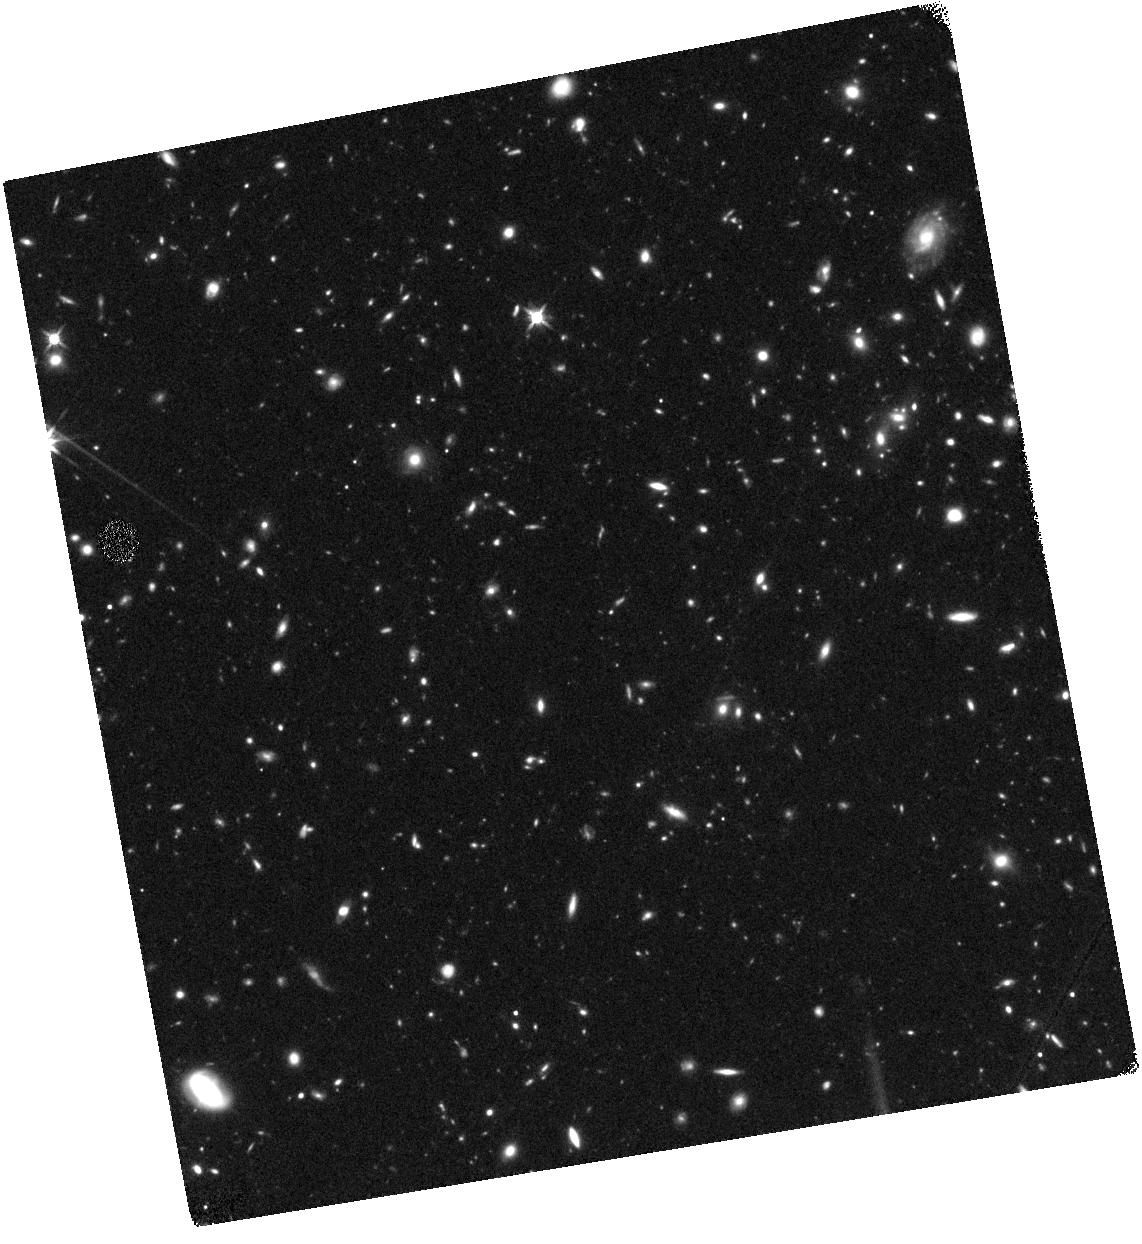
Target: UDS-118717
Instrument: WFC3/IR
Filter: F140W
Exposure: 44 min
Observation ID: hst_13793_17_wfc3_ir_f140w_iclo17

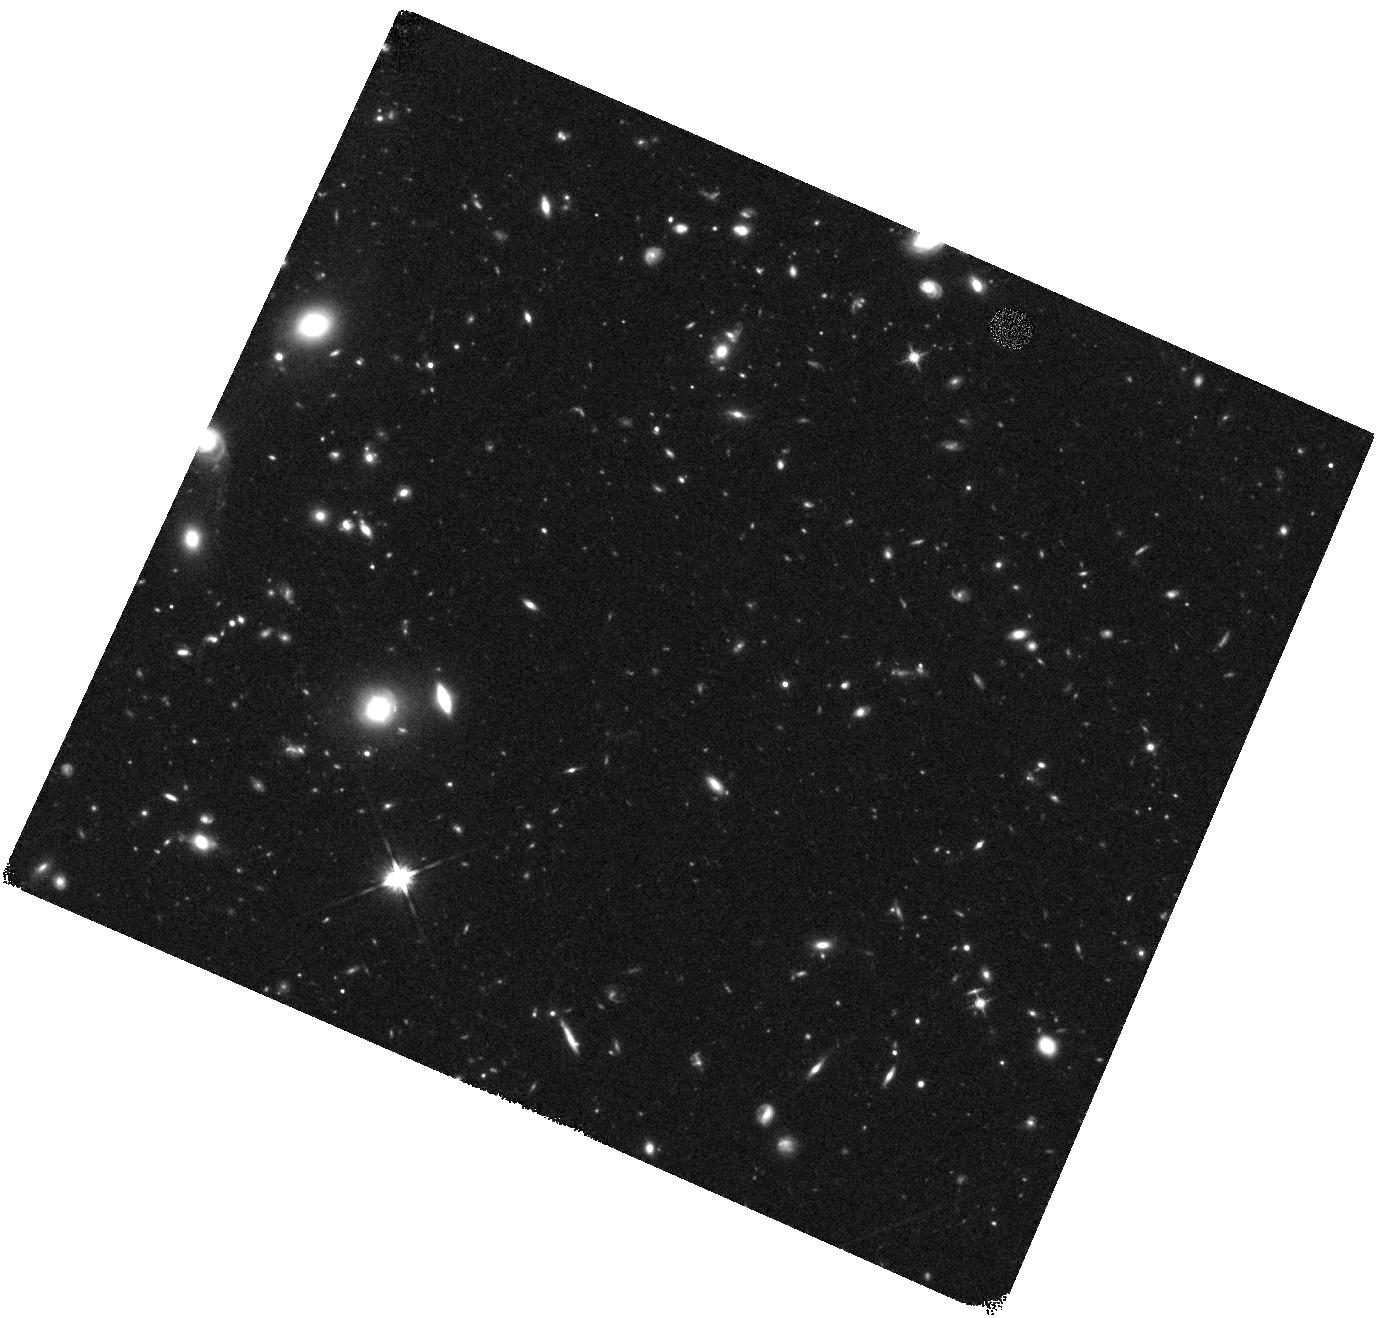
Target: UVISTA-65666
Instrument: WFC3/IR
Filter: F140W
Exposure: 44 min
Observation ID: hst_13793_05_wfc3_ir_f140w_iclo05

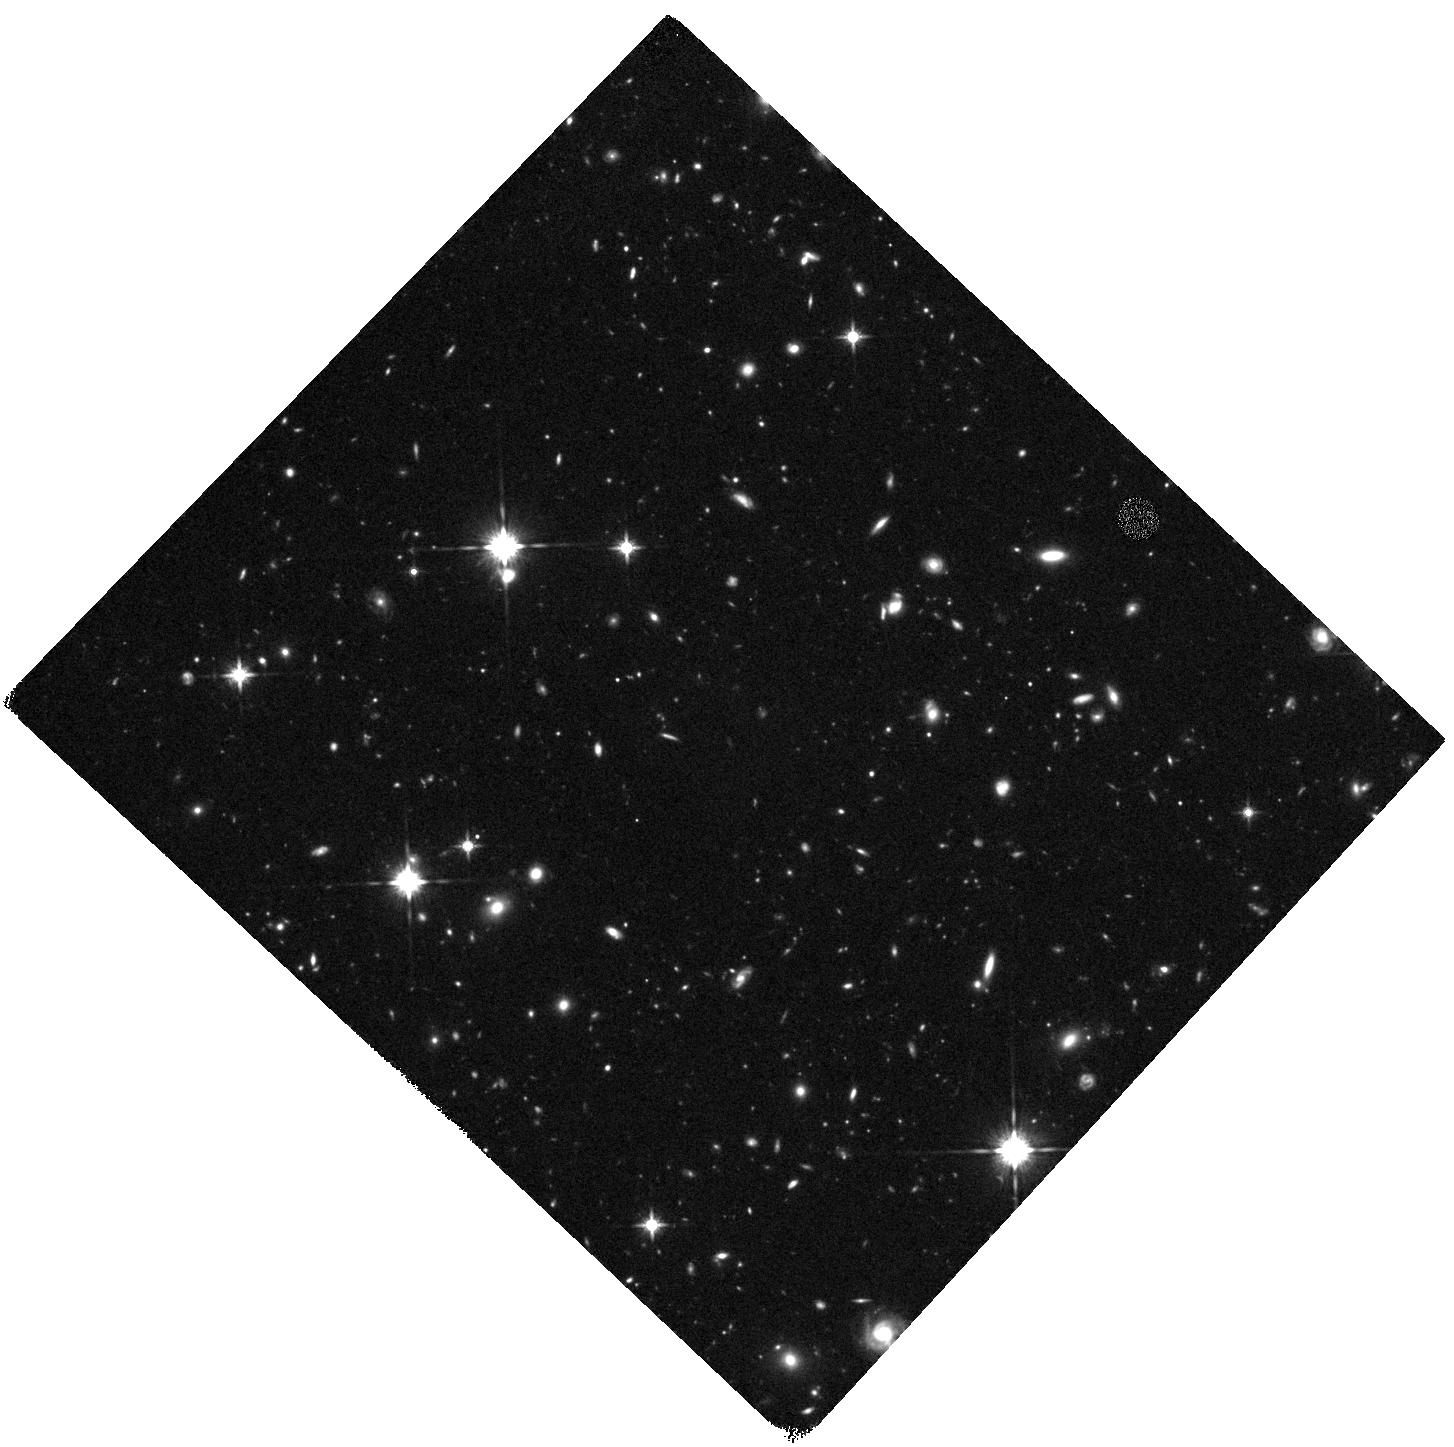
Target: UVISTA-304416
Instrument: WFC3/IR
Filter: F140W
Exposure: 44 min
Observation ID: hst_13793_11_wfc3_ir_f140w_iclo11

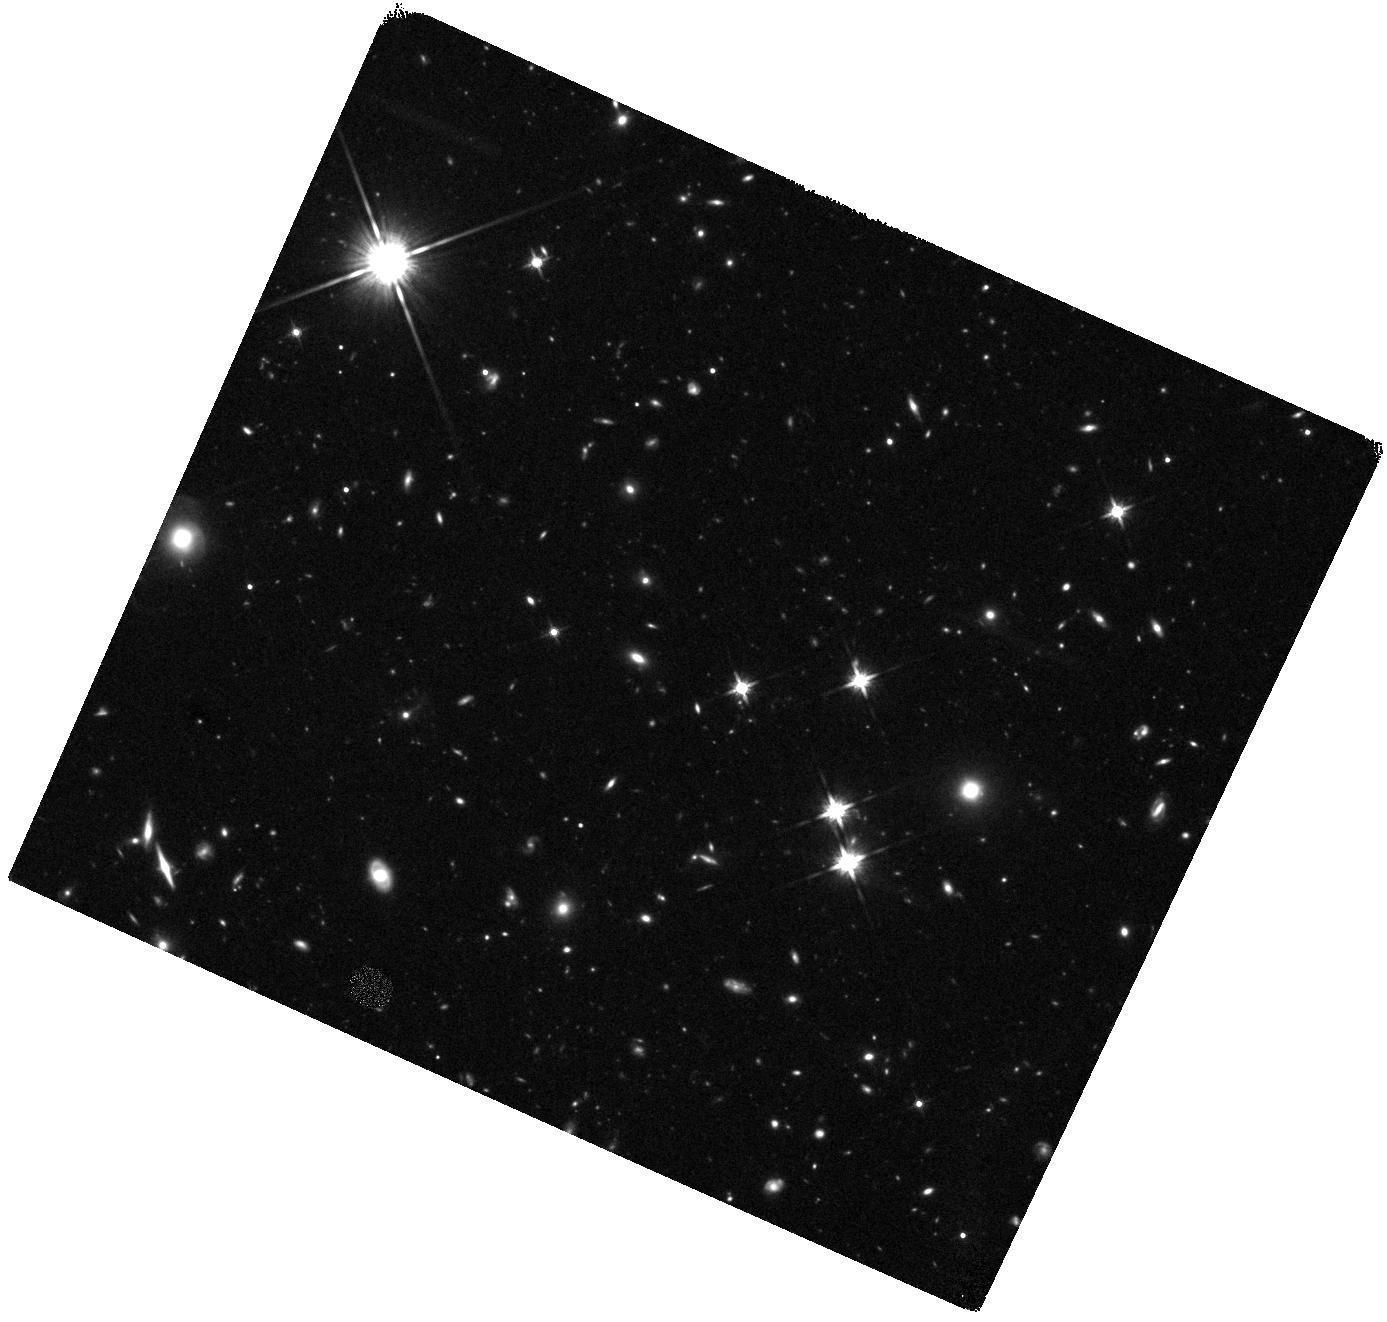
Target: UVISTA-305036
Instrument: WFC3/IR
Filter: F140W
Exposure: 44 min
Observation ID: hst_13793_09_wfc3_ir_f140w_iclo09

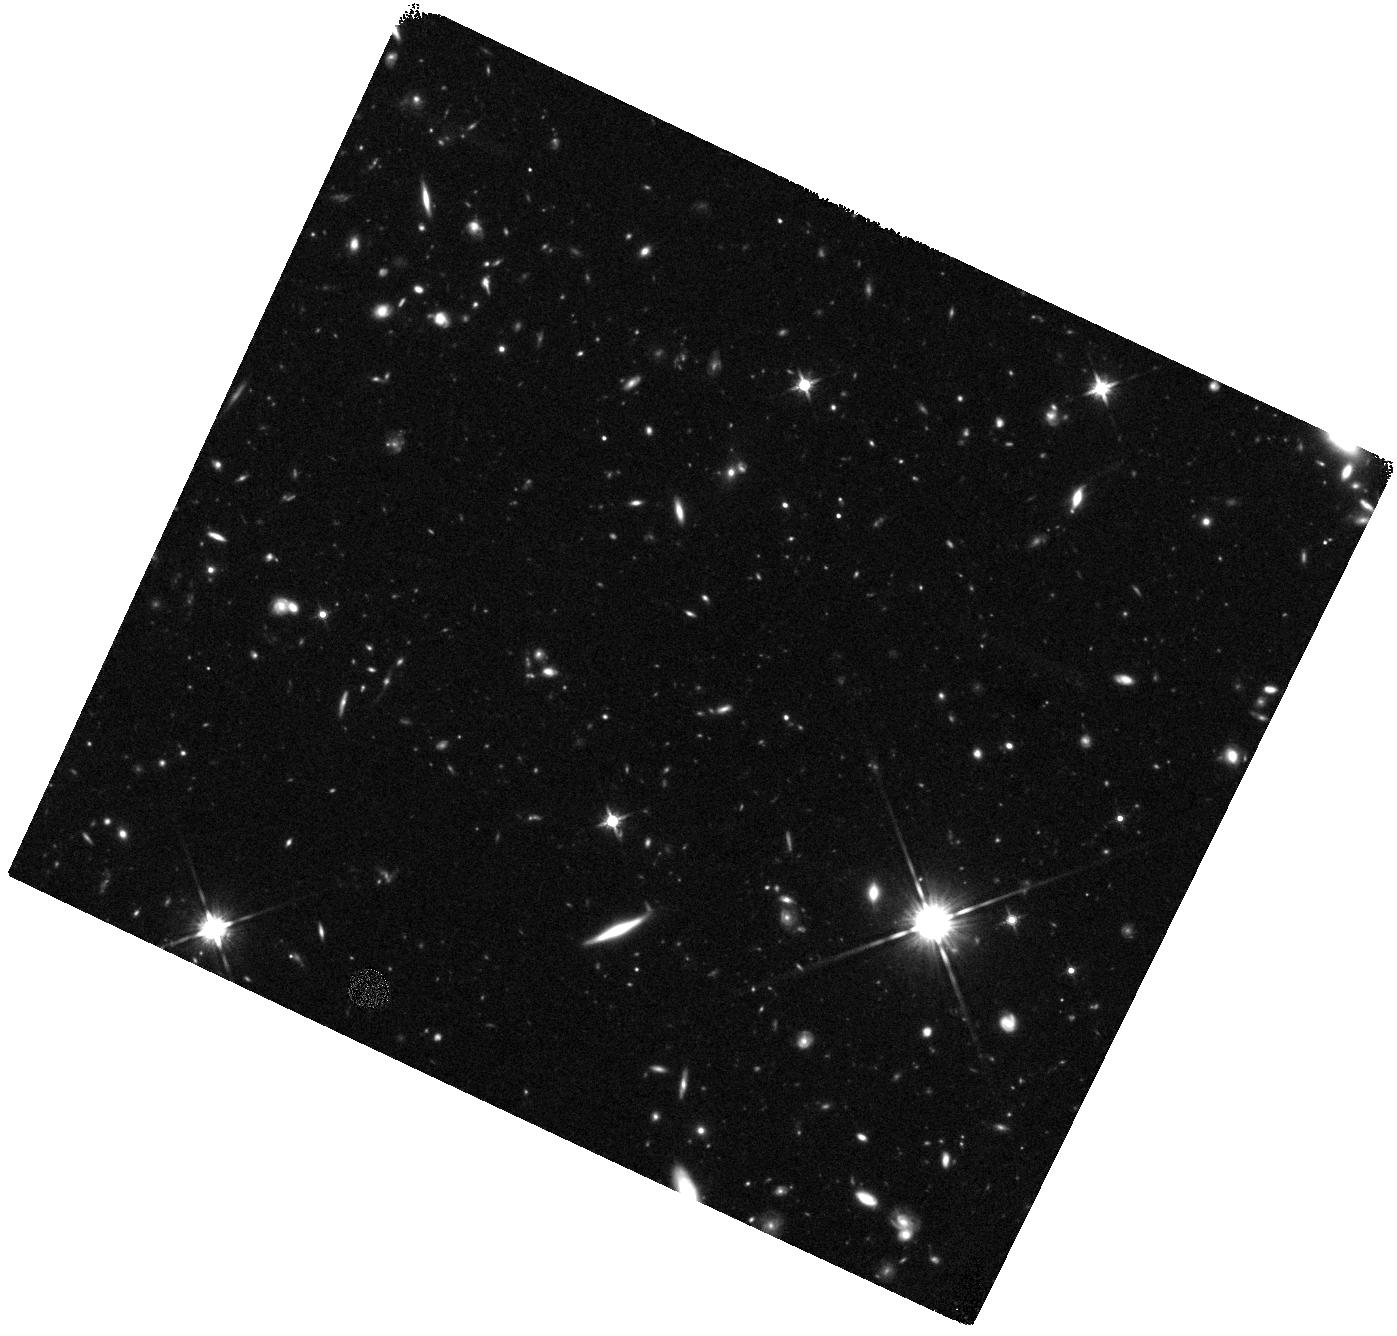
Target: UVISTA-279127
Instrument: WFC3/IR
Filter: F140W
Exposure: 44 min
Observation ID: hst_13793_14_wfc3_ir_f140w_iclo14

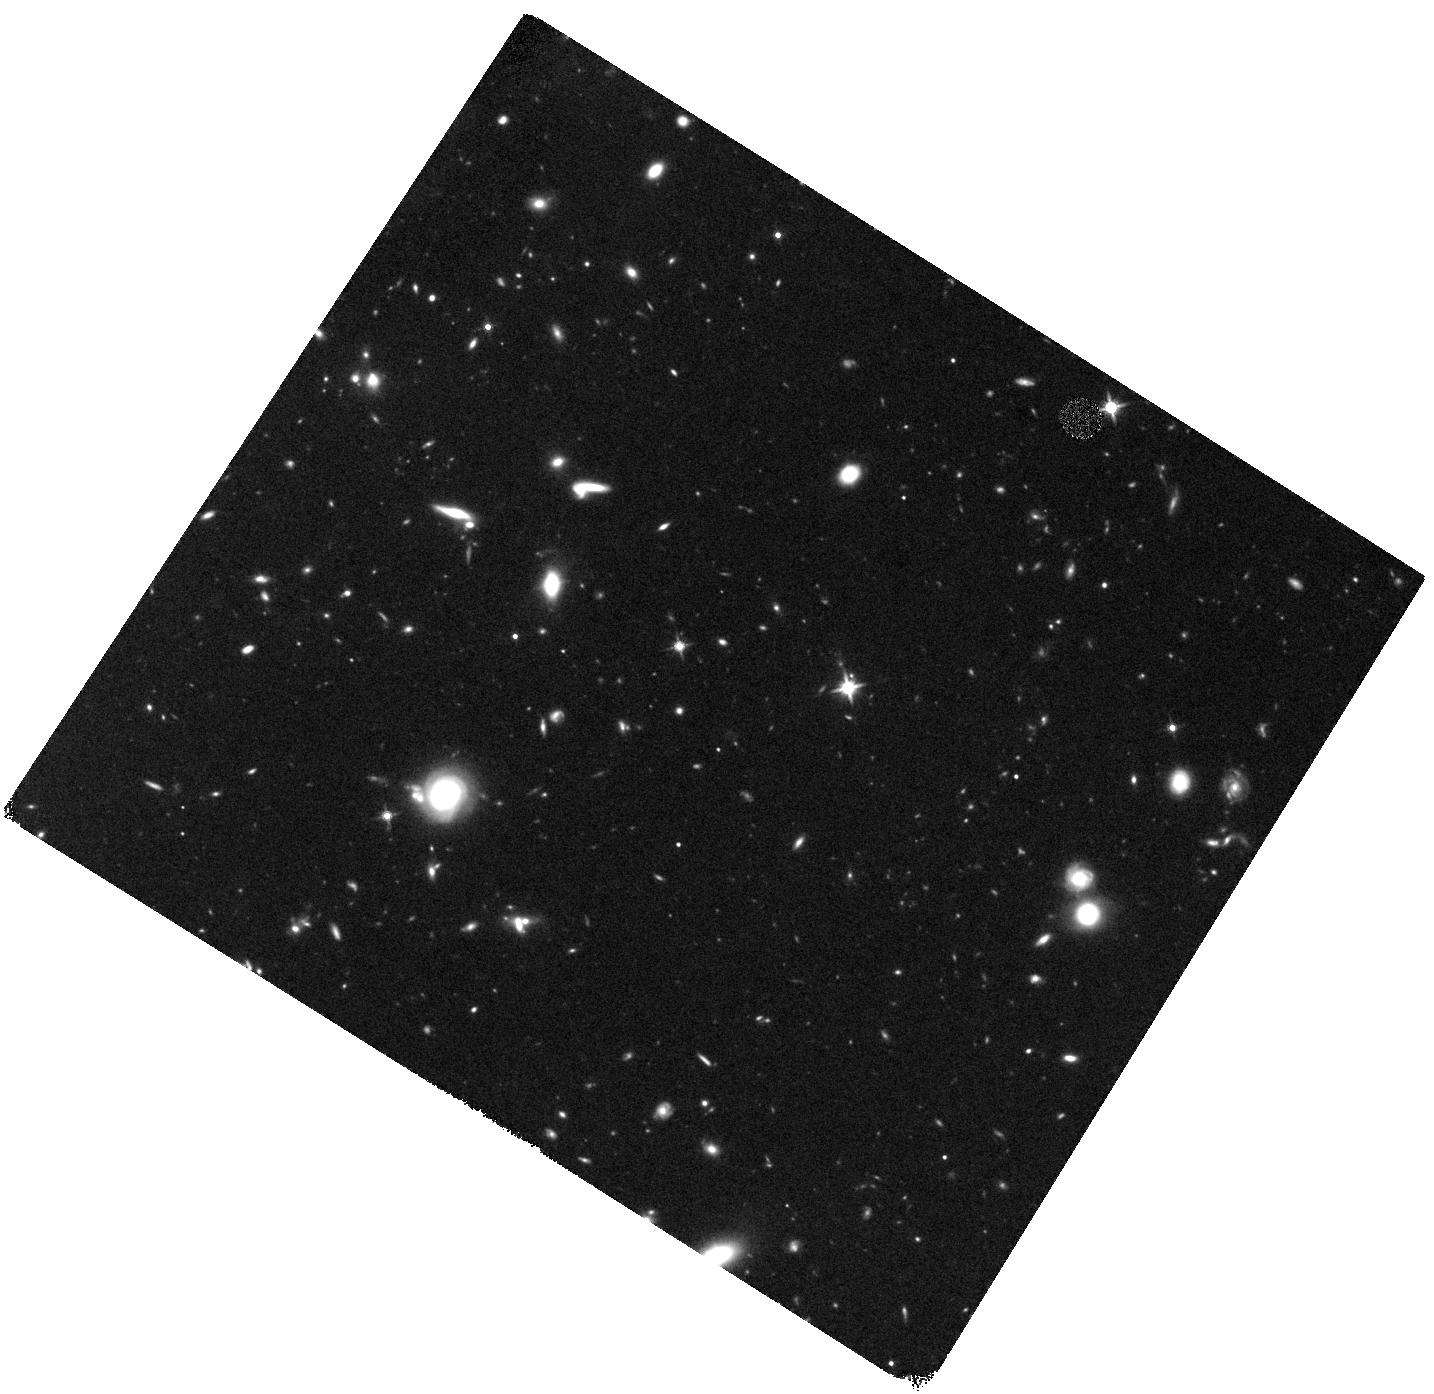
Target: UVISTA-104600
Instrument: WFC3/IR
Filter: F140W
Exposure: 44 min
Observation ID: hst_13793_15_wfc3_ir_f140w_iclo15

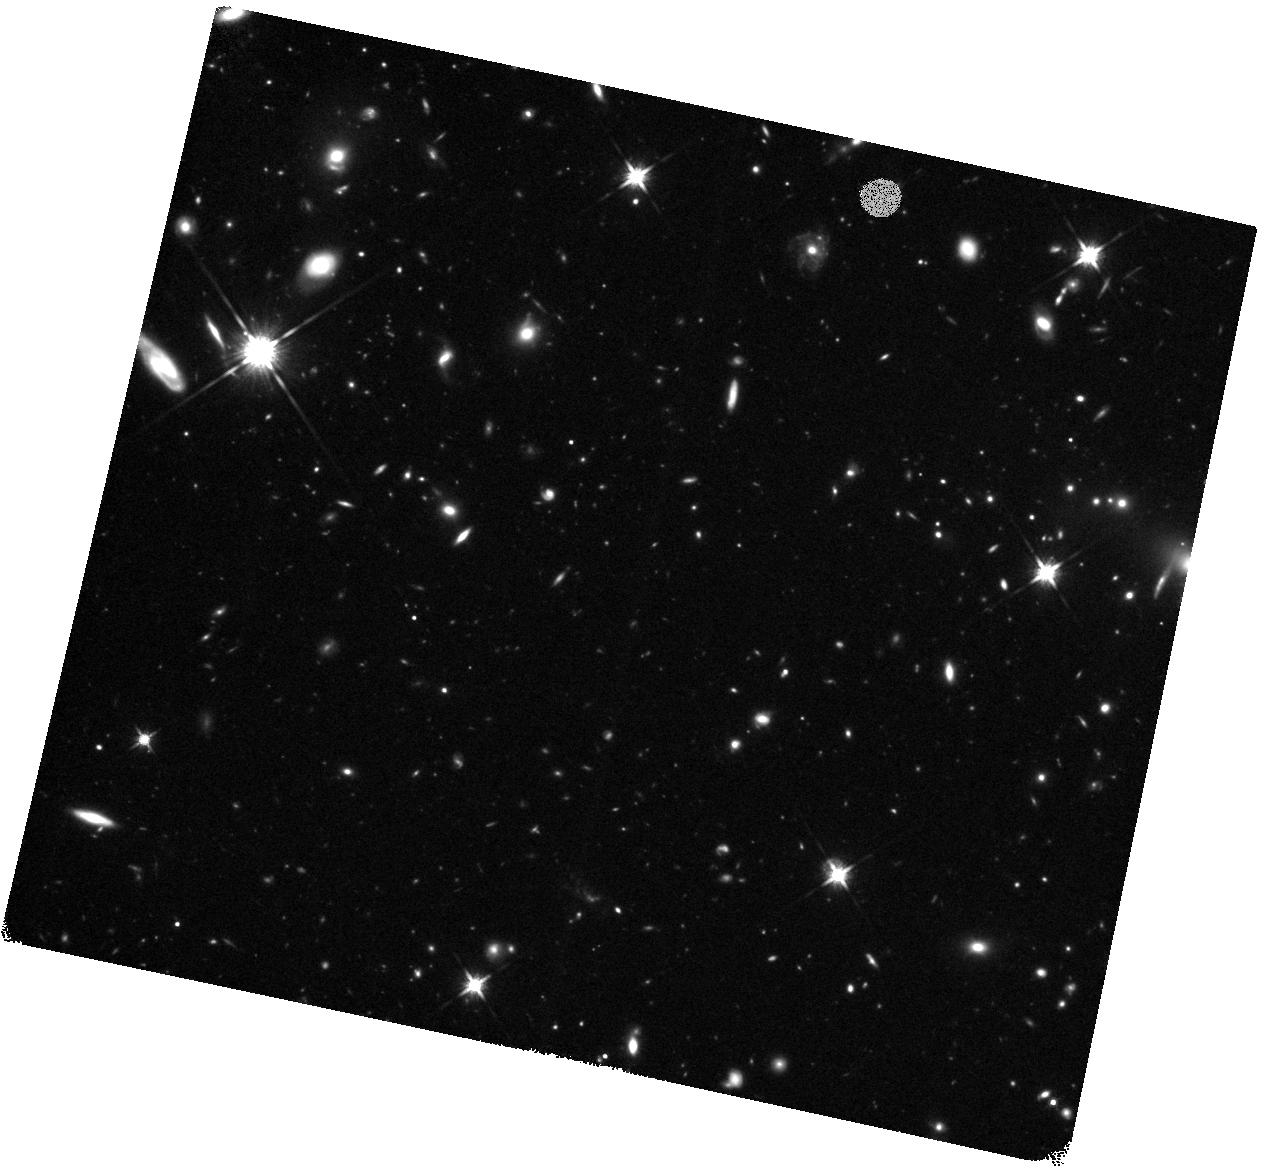
Target: UVISTA-169850
Instrument: WFC3/IR
Filter: F140W
Exposure: 44 min
Observation ID: hst_13793_12_wfc3_ir_f140w_iclo12

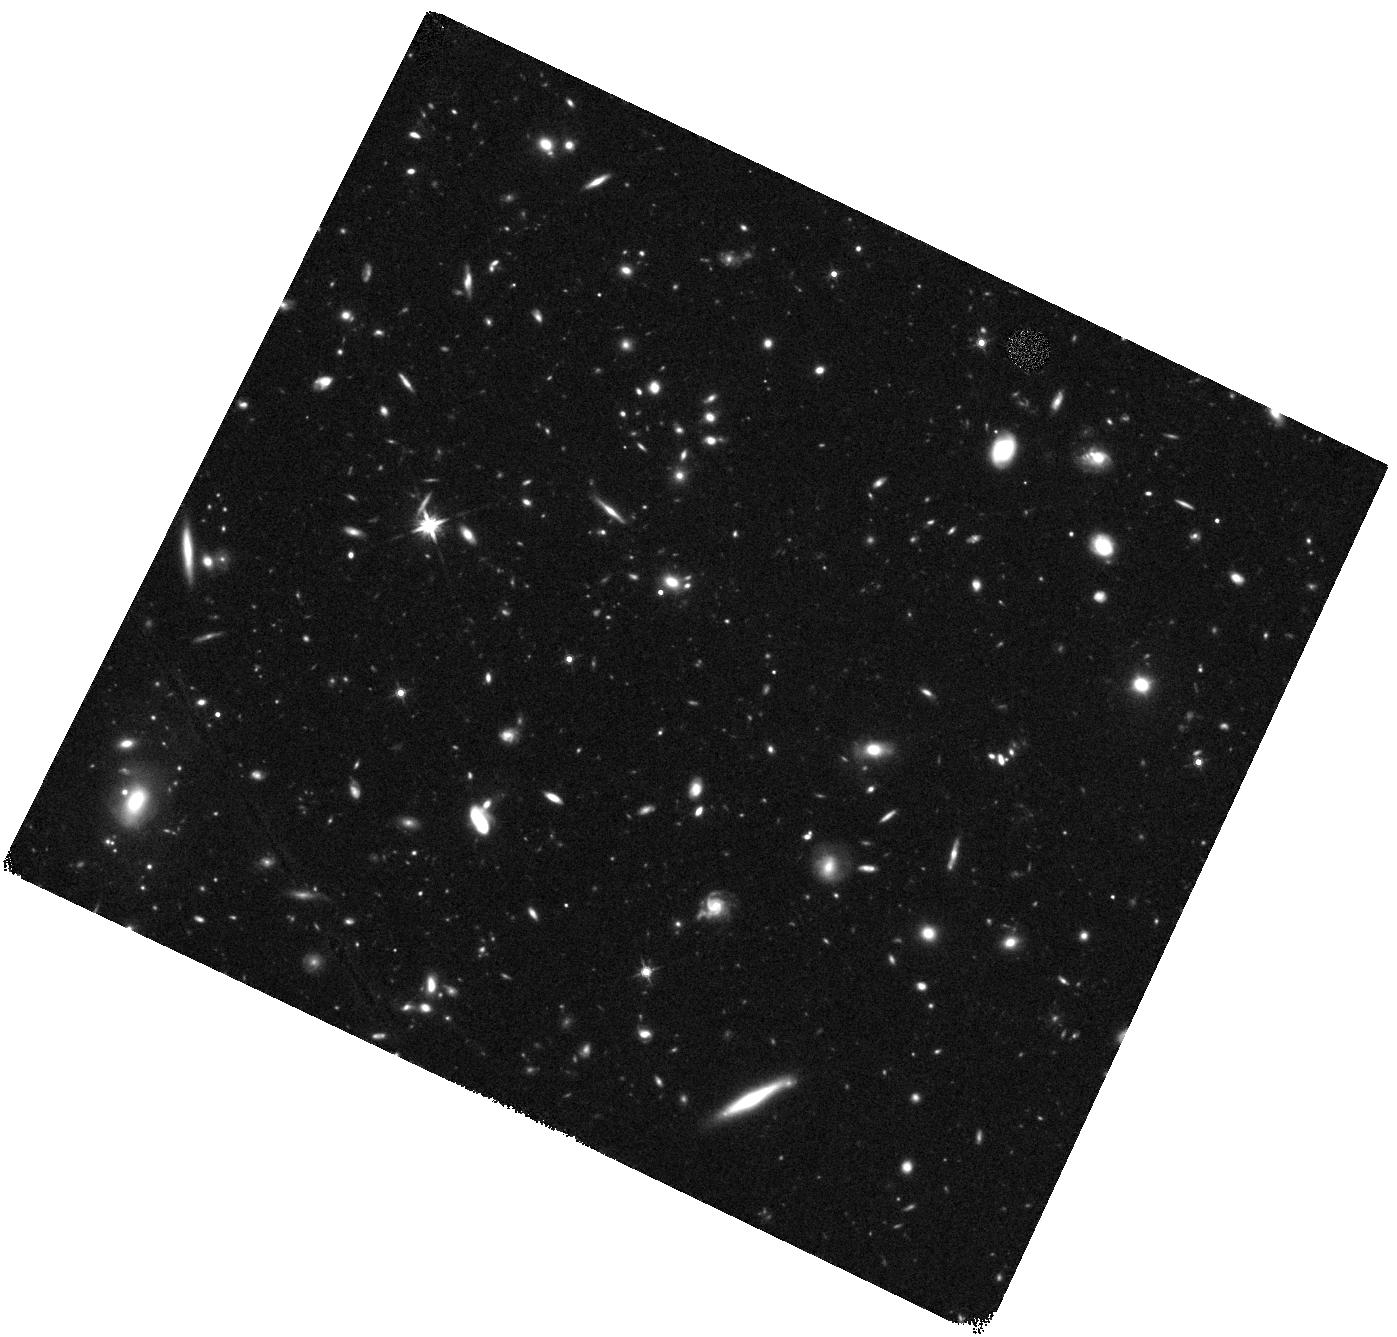
Target: UVISTA-137559
Instrument: WFC3/IR
Filter: F140W
Exposure: 44 min
Observation ID: hst_13793_06_wfc3_ir_f140w_iclo06

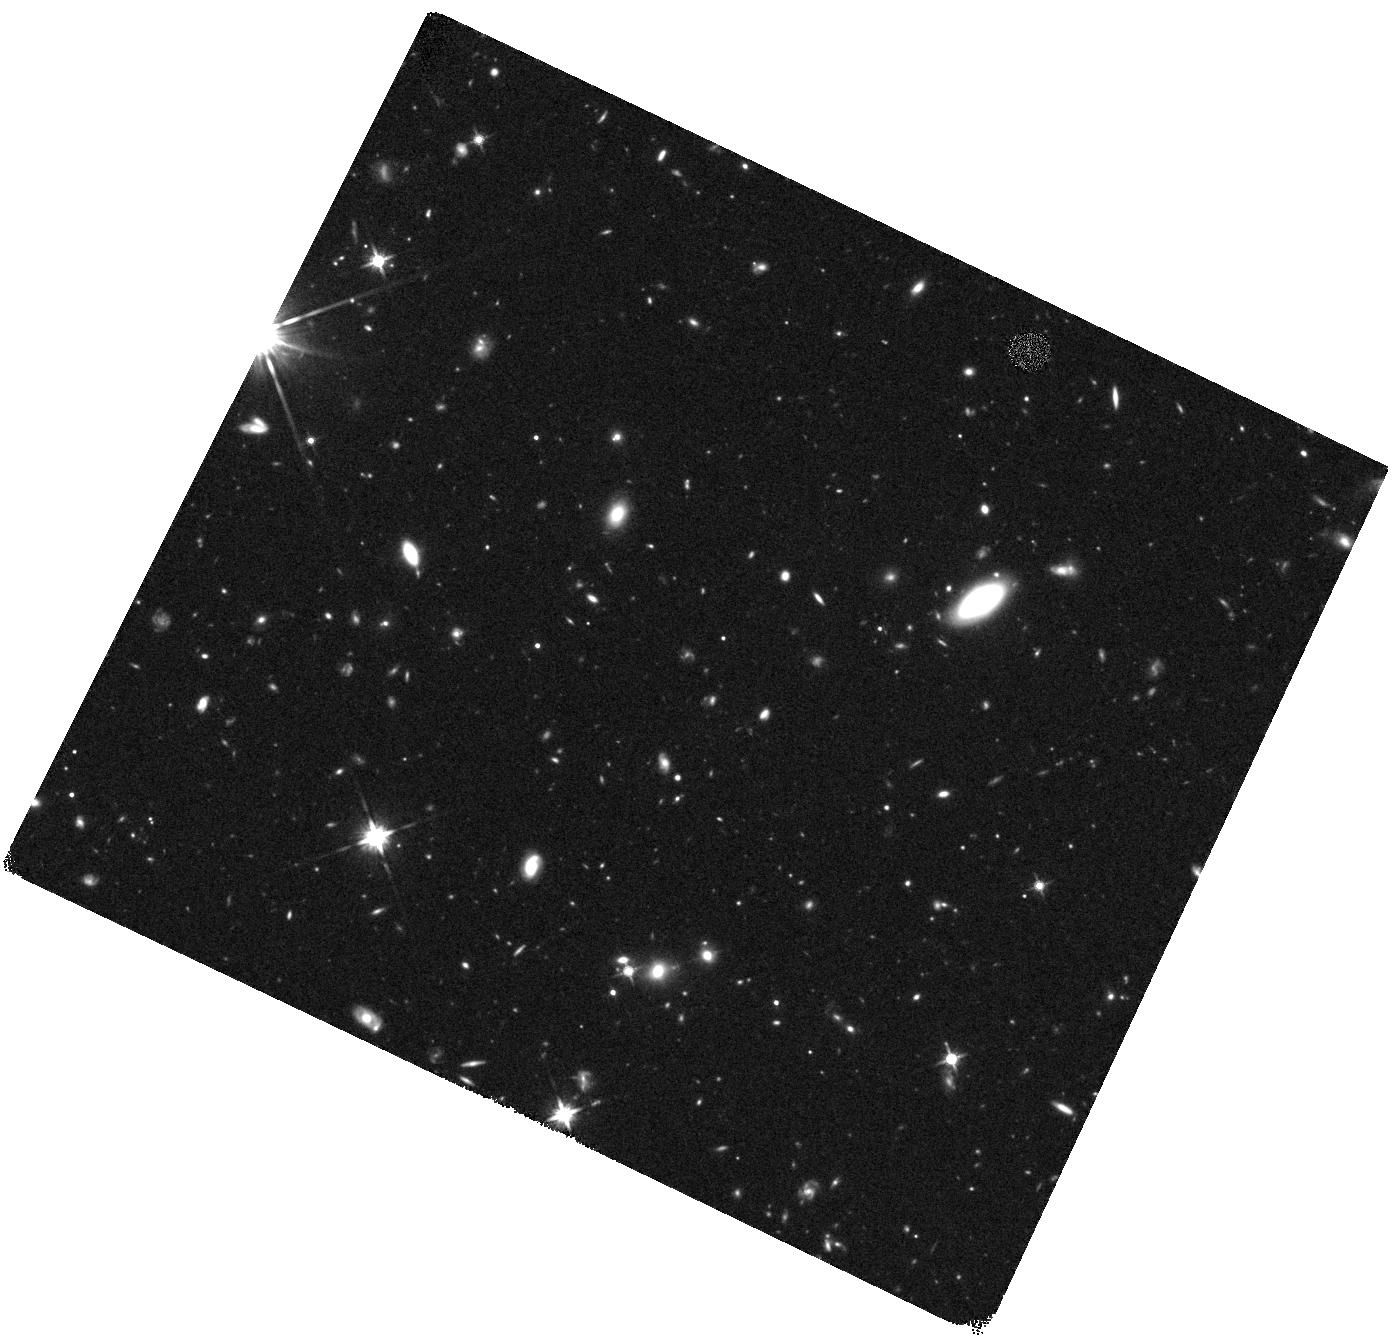
Target: UVISTA-268037
Instrument: WFC3/IR
Filter: F140W
Exposure: 44 min
Observation ID: hst_13793_04_wfc3_ir_f140w_iclo04

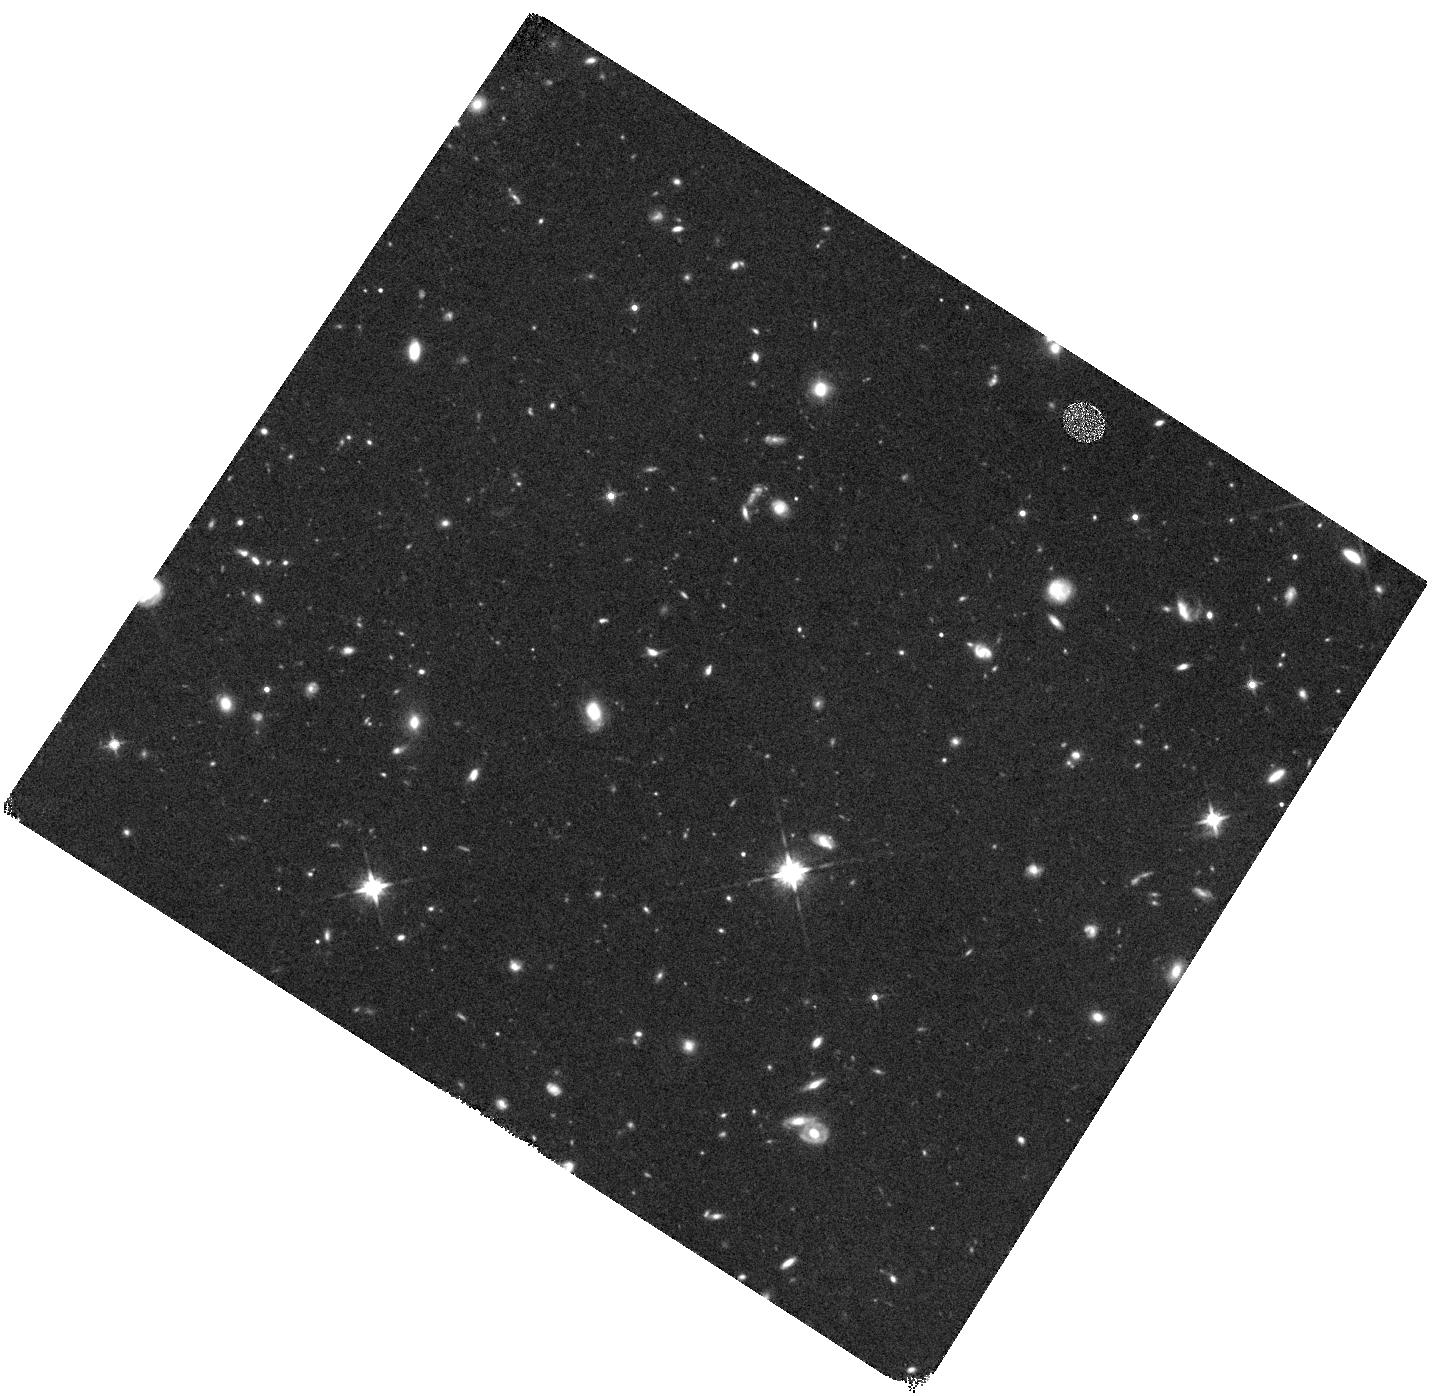
Target: UVISTA-35327
Instrument: WFC3/IR
Filter: F140W
Exposure: 44 min
Observation ID: hst_13793_10_wfc3_ir_f140w_iclo10

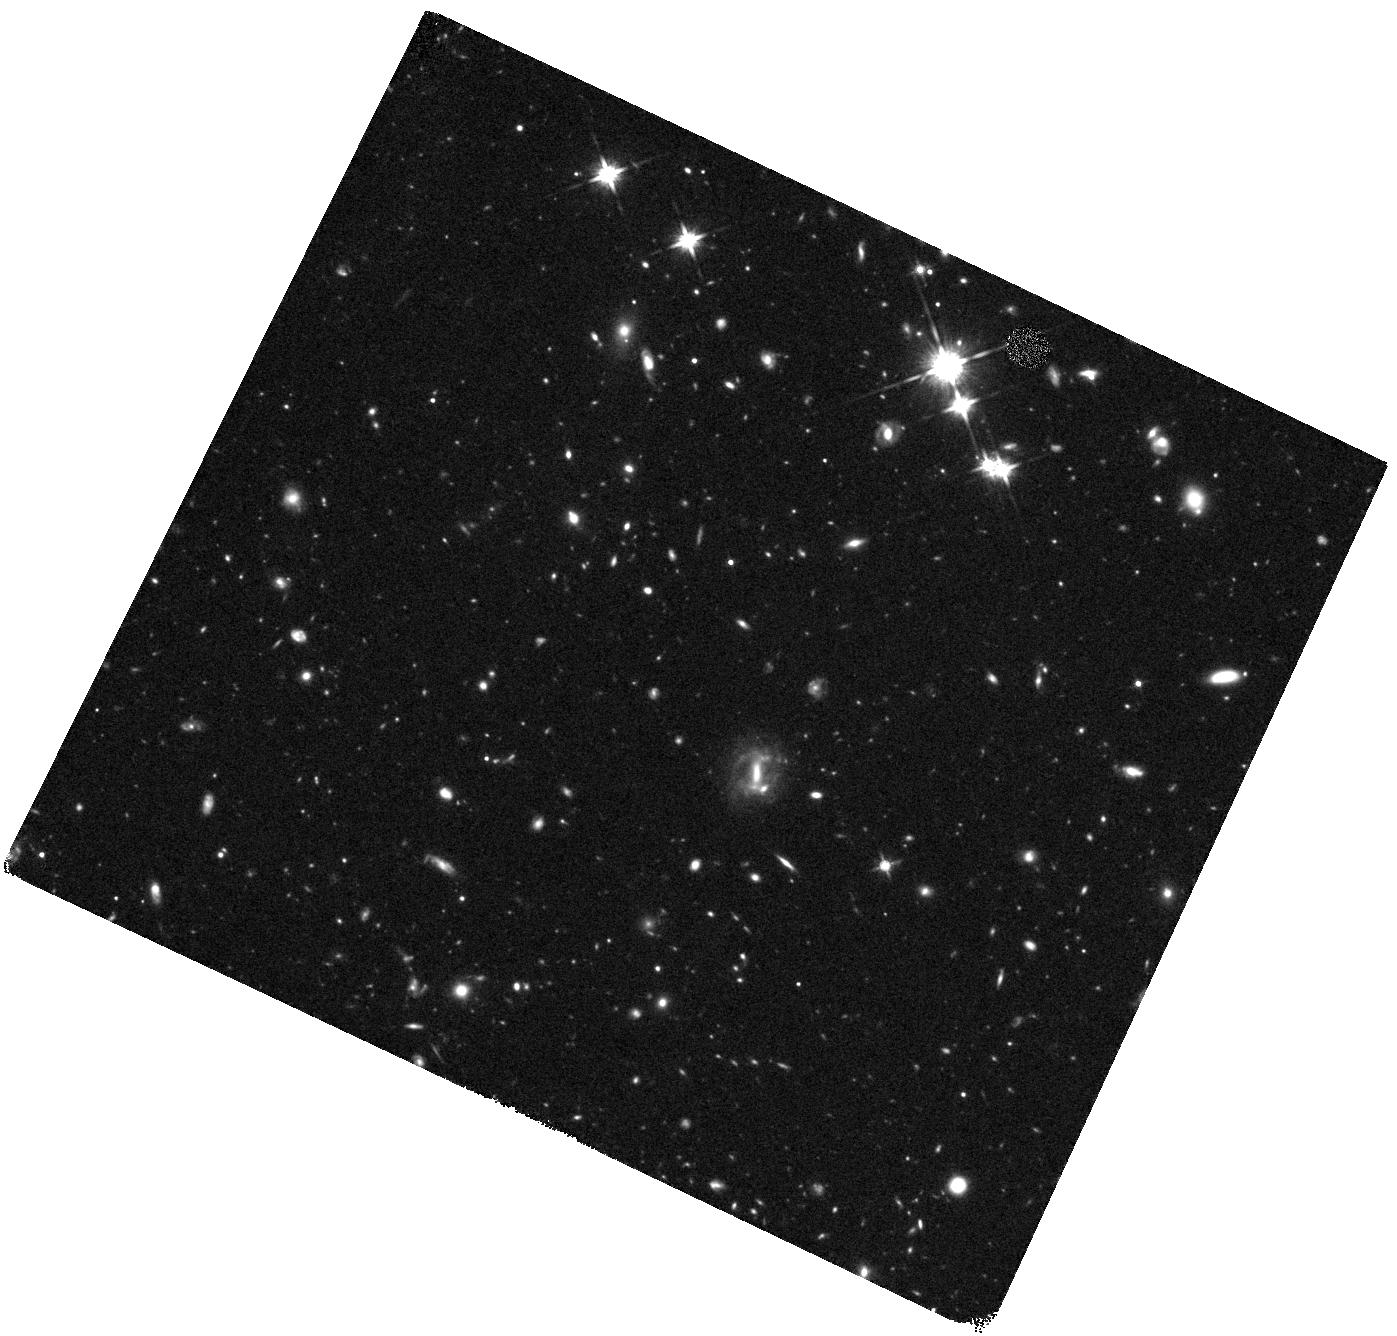
Target: UVISTA-304384
Instrument: WFC3/IR
Filter: F140W
Exposure: 44 min
Observation ID: hst_13793_13_wfc3_ir_f140w_iclo13

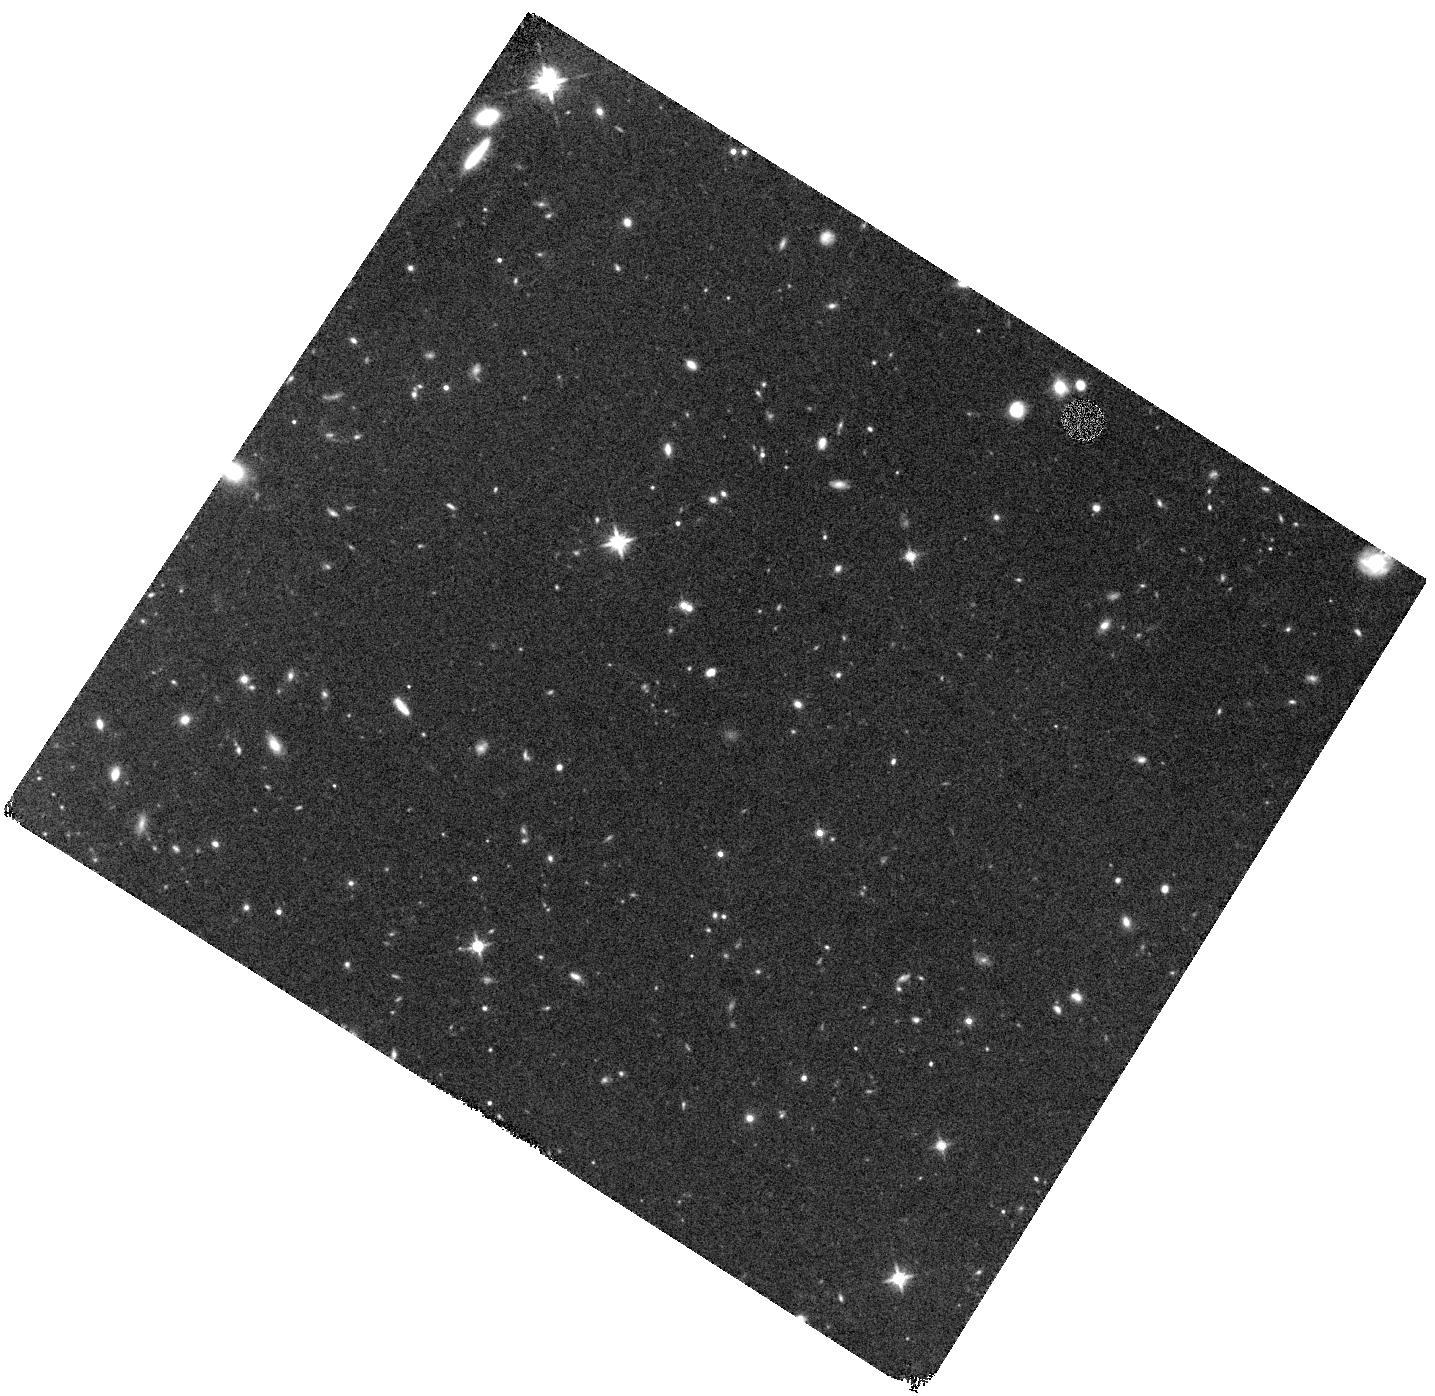
Target: UVISTA-28495
Instrument: WFC3/IR
Filter: F140W
Exposure: 44 min
Observation ID: hst_13793_02_wfc3_ir_f140w_iclo02

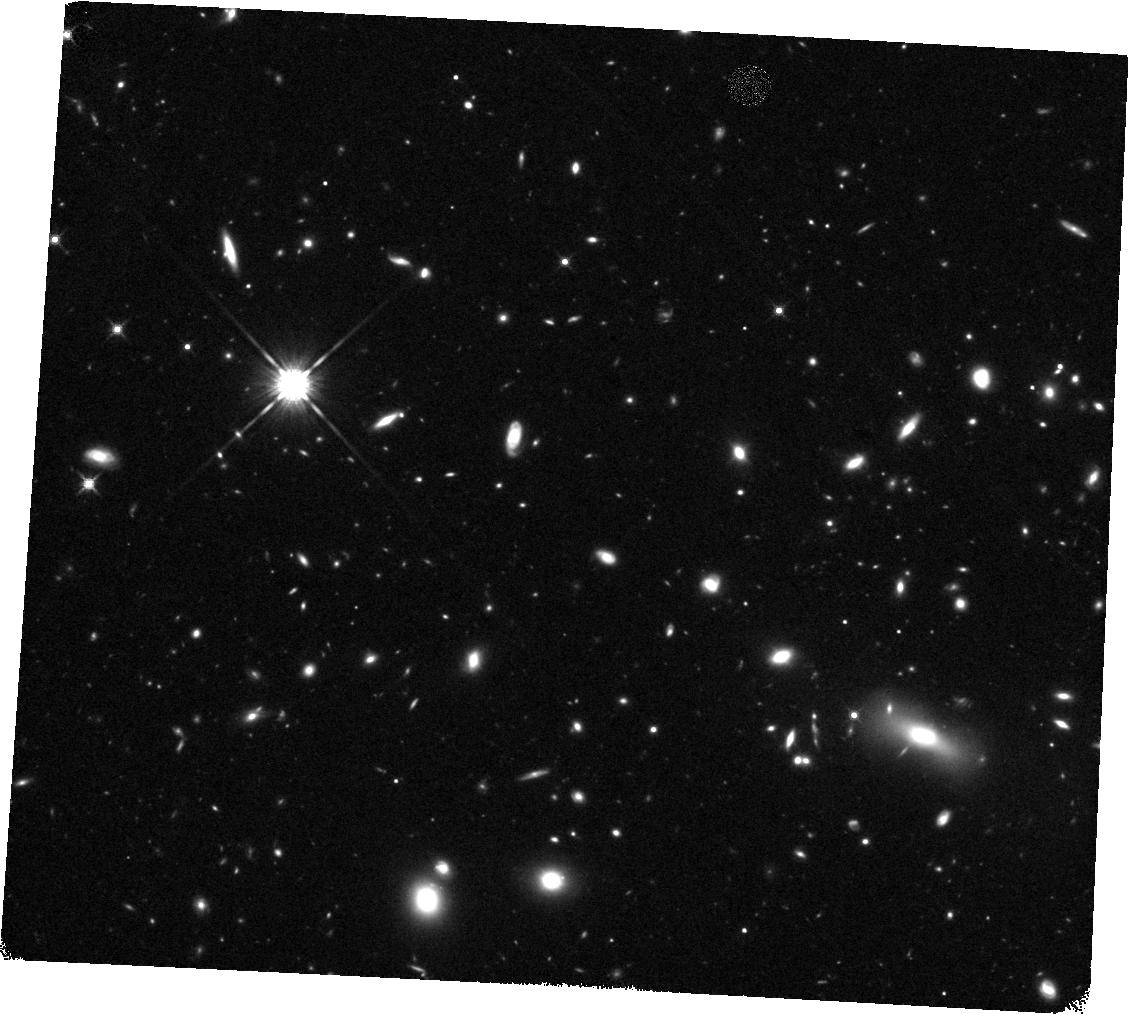
Target: UVISTA-282894
Instrument: WFC3/IR
Filter: F140W
Exposure: 44 min
Observation ID: hst_13793_07_wfc3_ir_f140w_iclo07

Unveiling the merger fraction, sizes and morphologies of the brightest z ~ 7 galaxies (PI: Bowler, Rebecca A A)

The study of ultra-high-redshift galaxies has undoubtedly been led by HST, with surveys such as the UDF, CANDELS and BoRG leading to the discovery of hundreds of Lyman-break galaxies at z > 6. Furthermore, the unrivalled near-infrared sensitivity and resolution of WFC3 has enabled the first measurement of galaxy size and morphology at the highest redshifts, showing that the faintest galaxies are extremely compact and revealing disturbed morphologies for a subset of objects. The galaxies studied to-date however, are predominantly sub-L* due to the small cosmological volumes probed by the HST imaging used to select them. Our recent work has exploited the combined 1.7 square degrees of the UltraVISTA and UDS surveys (Bowler et al. 2014, 2012) to select the first robust sample of 20 extremely bright (-23.0 < M_UV < -21.5) Lyman-break galaxies at z ~ 7. However, the available ground-based imaging is insufficient to reliably unveil the sizes and morphologies of this unique galaxy sample. Therefore, we propose to obtain follow-up imaging of the sample with HST, to utilize the unrivalled high-resolution imaging capabilities of WFC3 in answering the following key questions: i) what is the merger fraction amongst the brightest z ~ 7 galaxies? ii) how does this impact on the (currently controversial) form of the luminosity function at the bright end? iii) is there a strong size-luminosity relation already in place at z ~ 7?